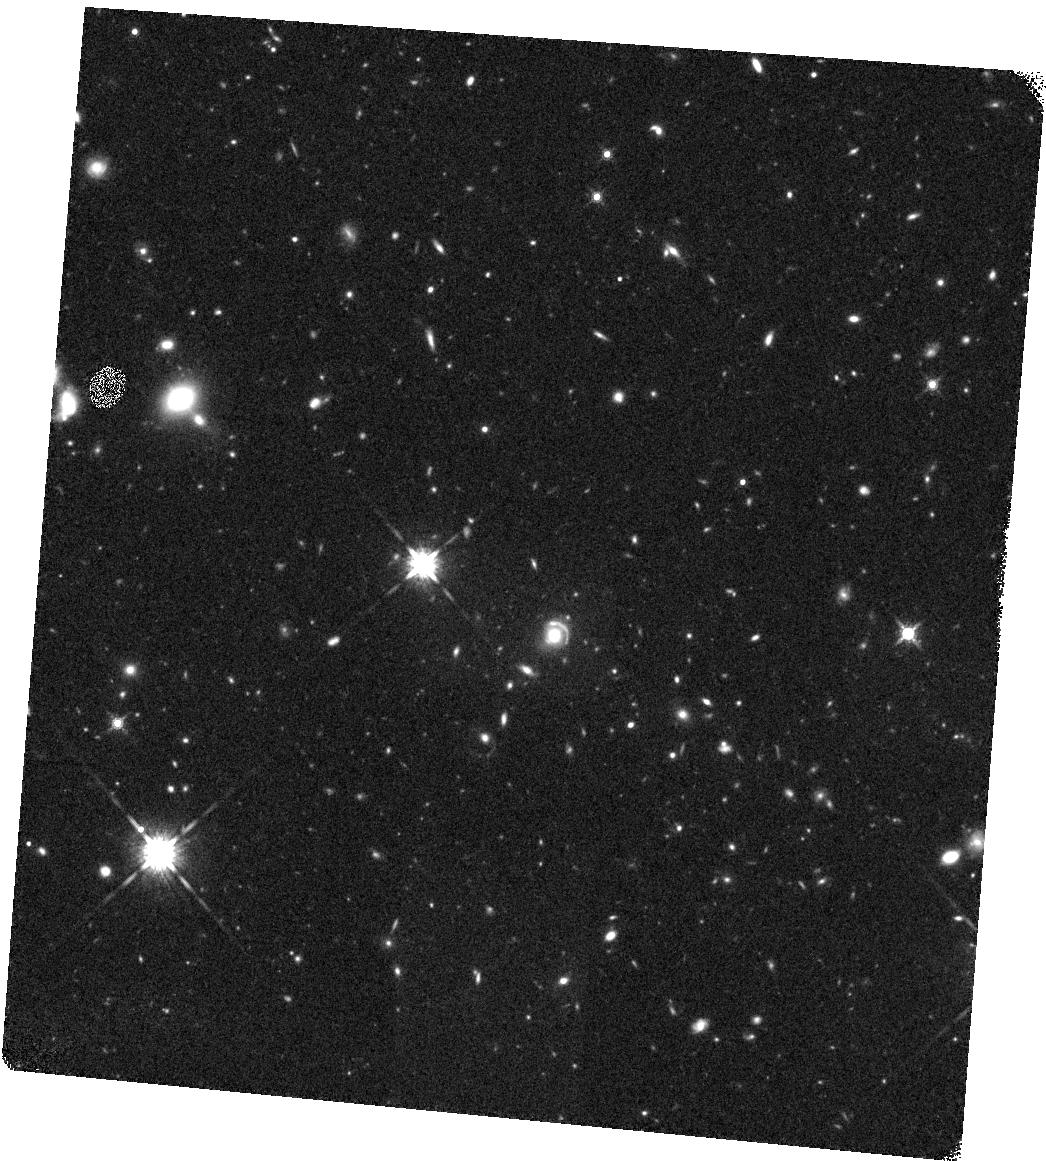
Target: FOR-J0332-3557
Instrument: WFC3/IR
Filter: F160W
Exposure: 23 min
Observation ID: hst_14093_01_wfc3_ir_f160w_icyu01

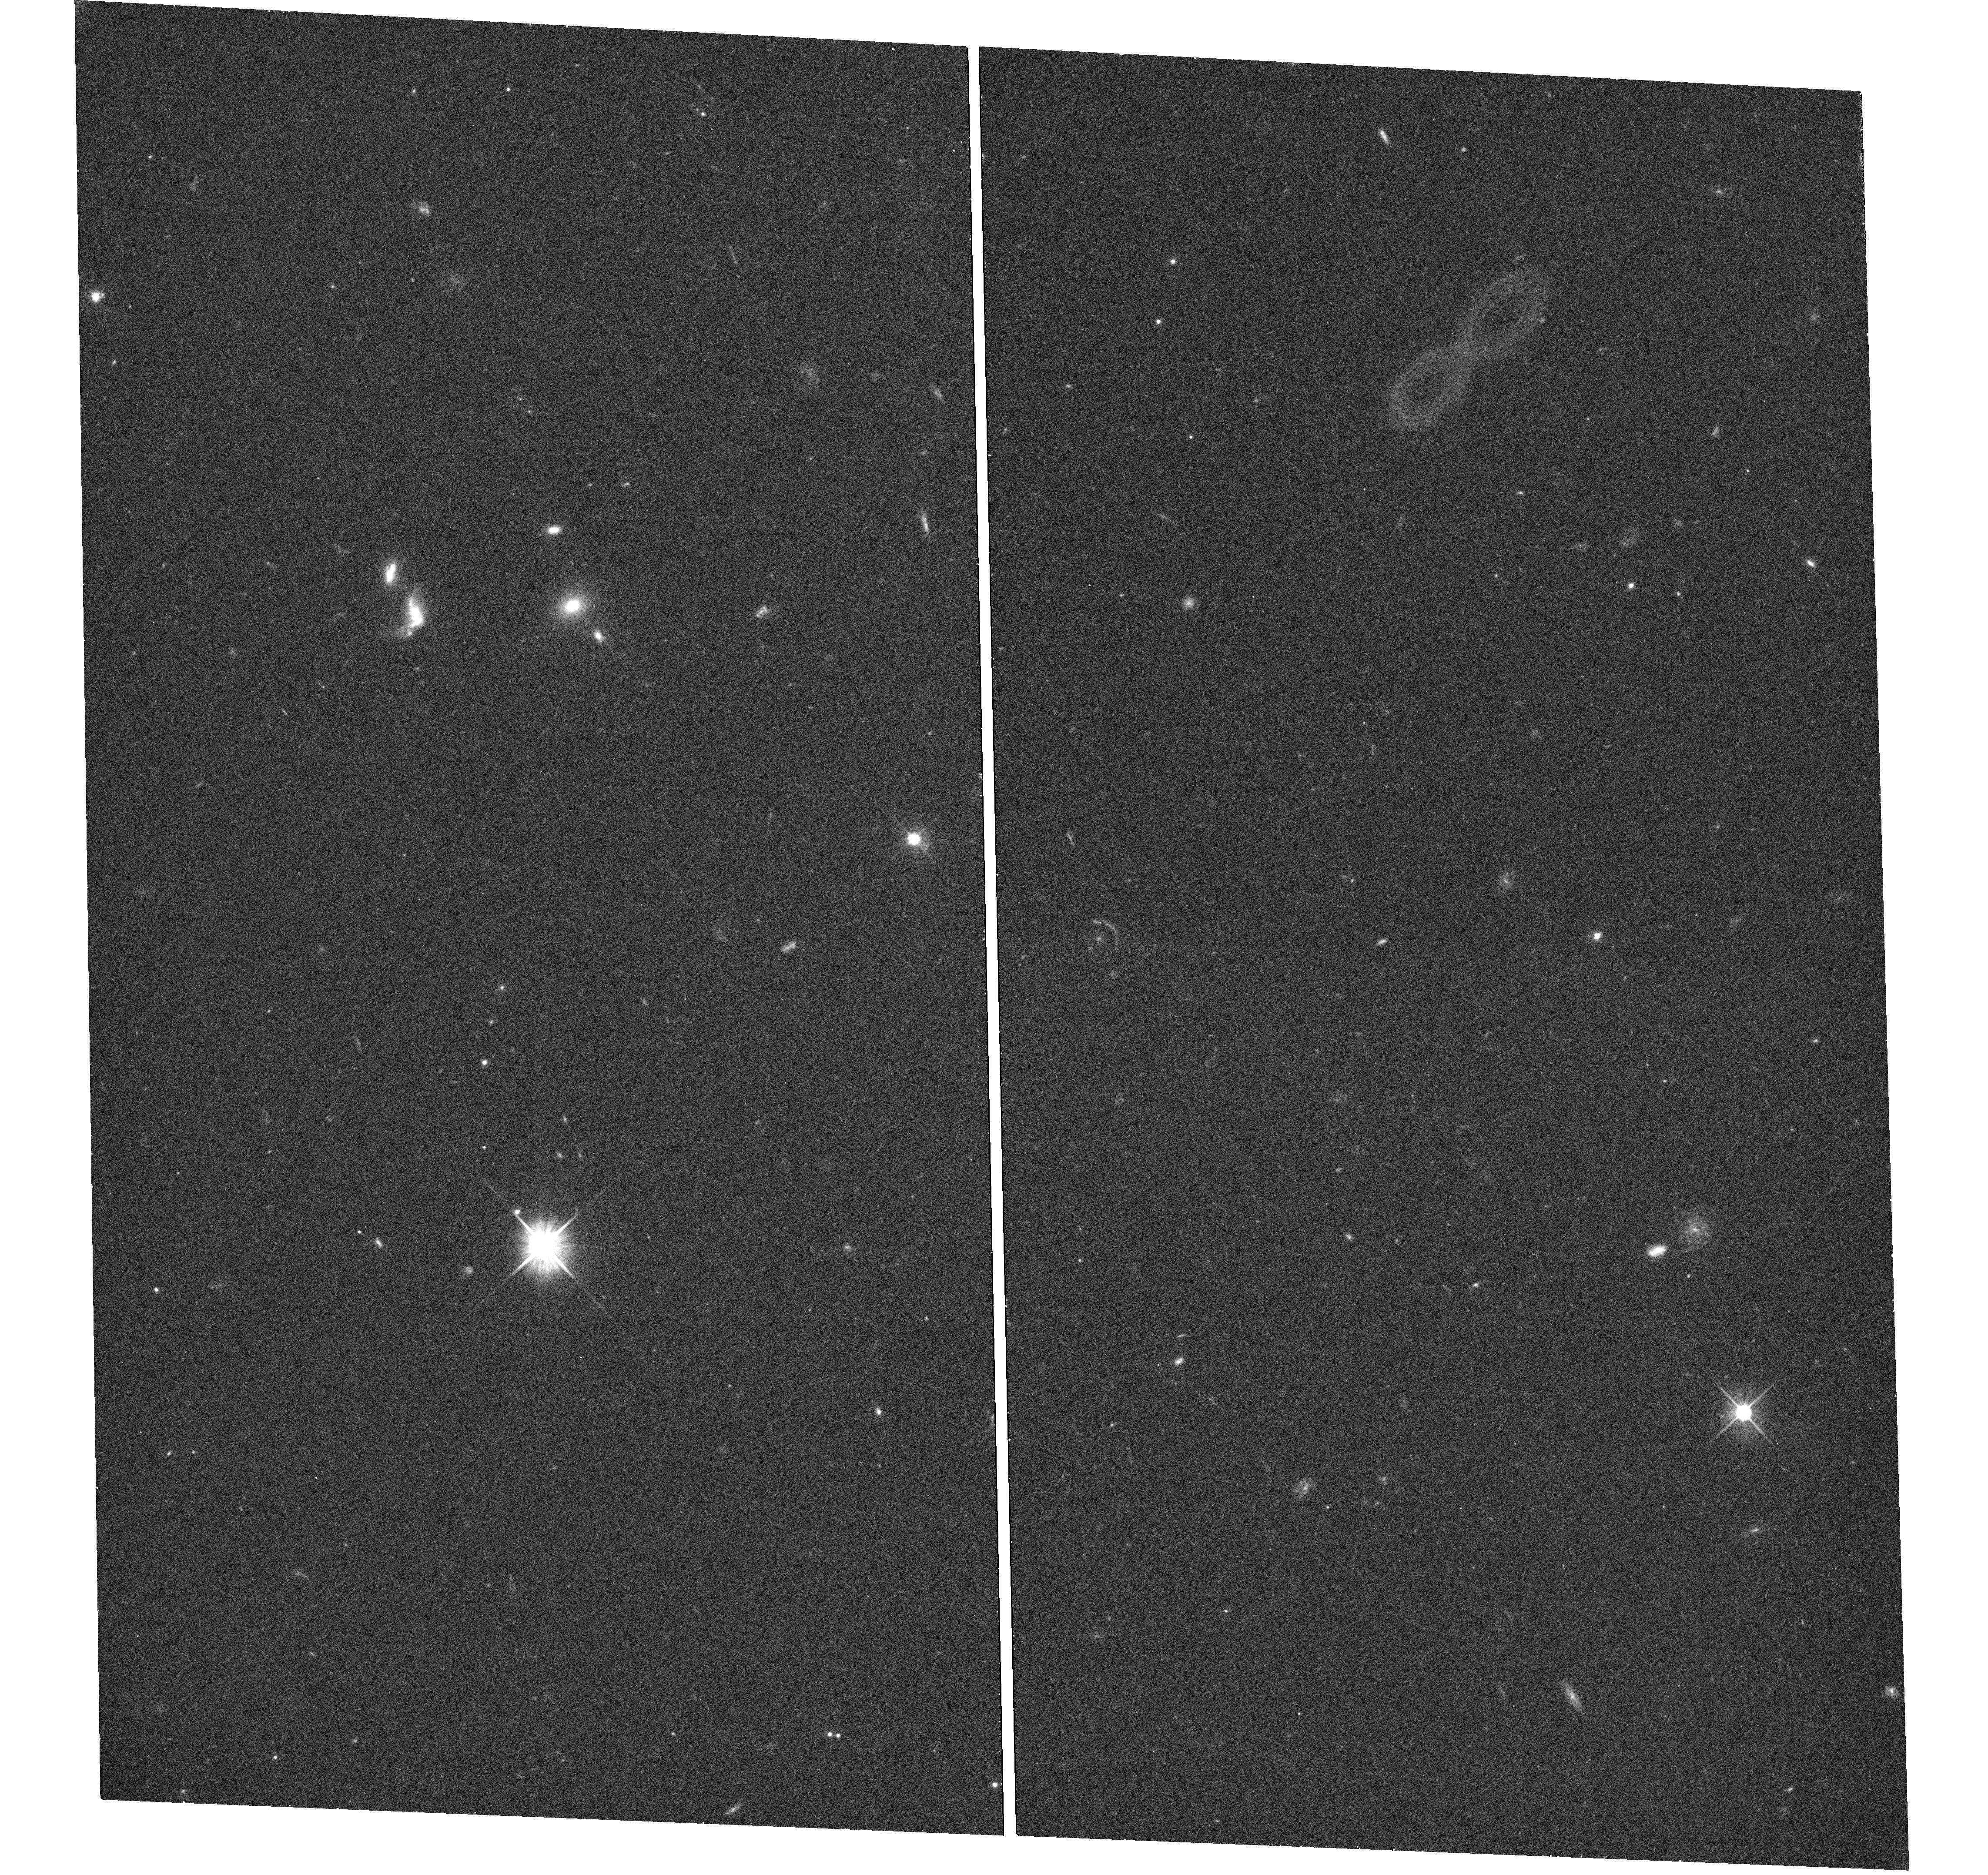
Target: FOR-J0332-3557
Instrument: WFC3/UVIS
Filter: F606W
Exposure: 18 min
Observation ID: hst_14093_02_wfc3_uvis_f606w_icyu02

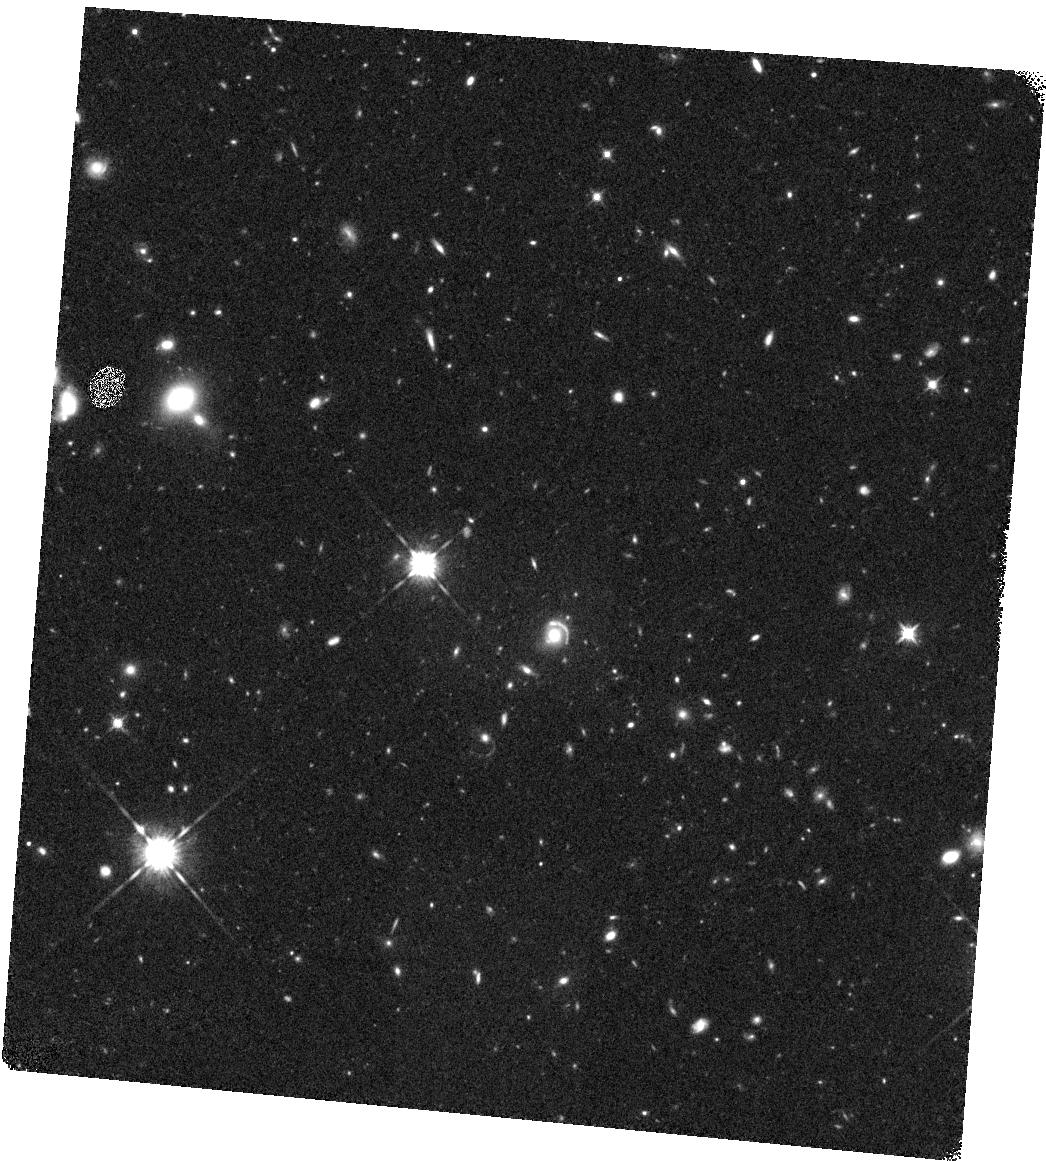
Target: FOR-J0332-3557
Instrument: WFC3/IR
Filter: F125W
Exposure: 20 min
Observation ID: hst_14093_01_wfc3_ir_f125w_icyu01

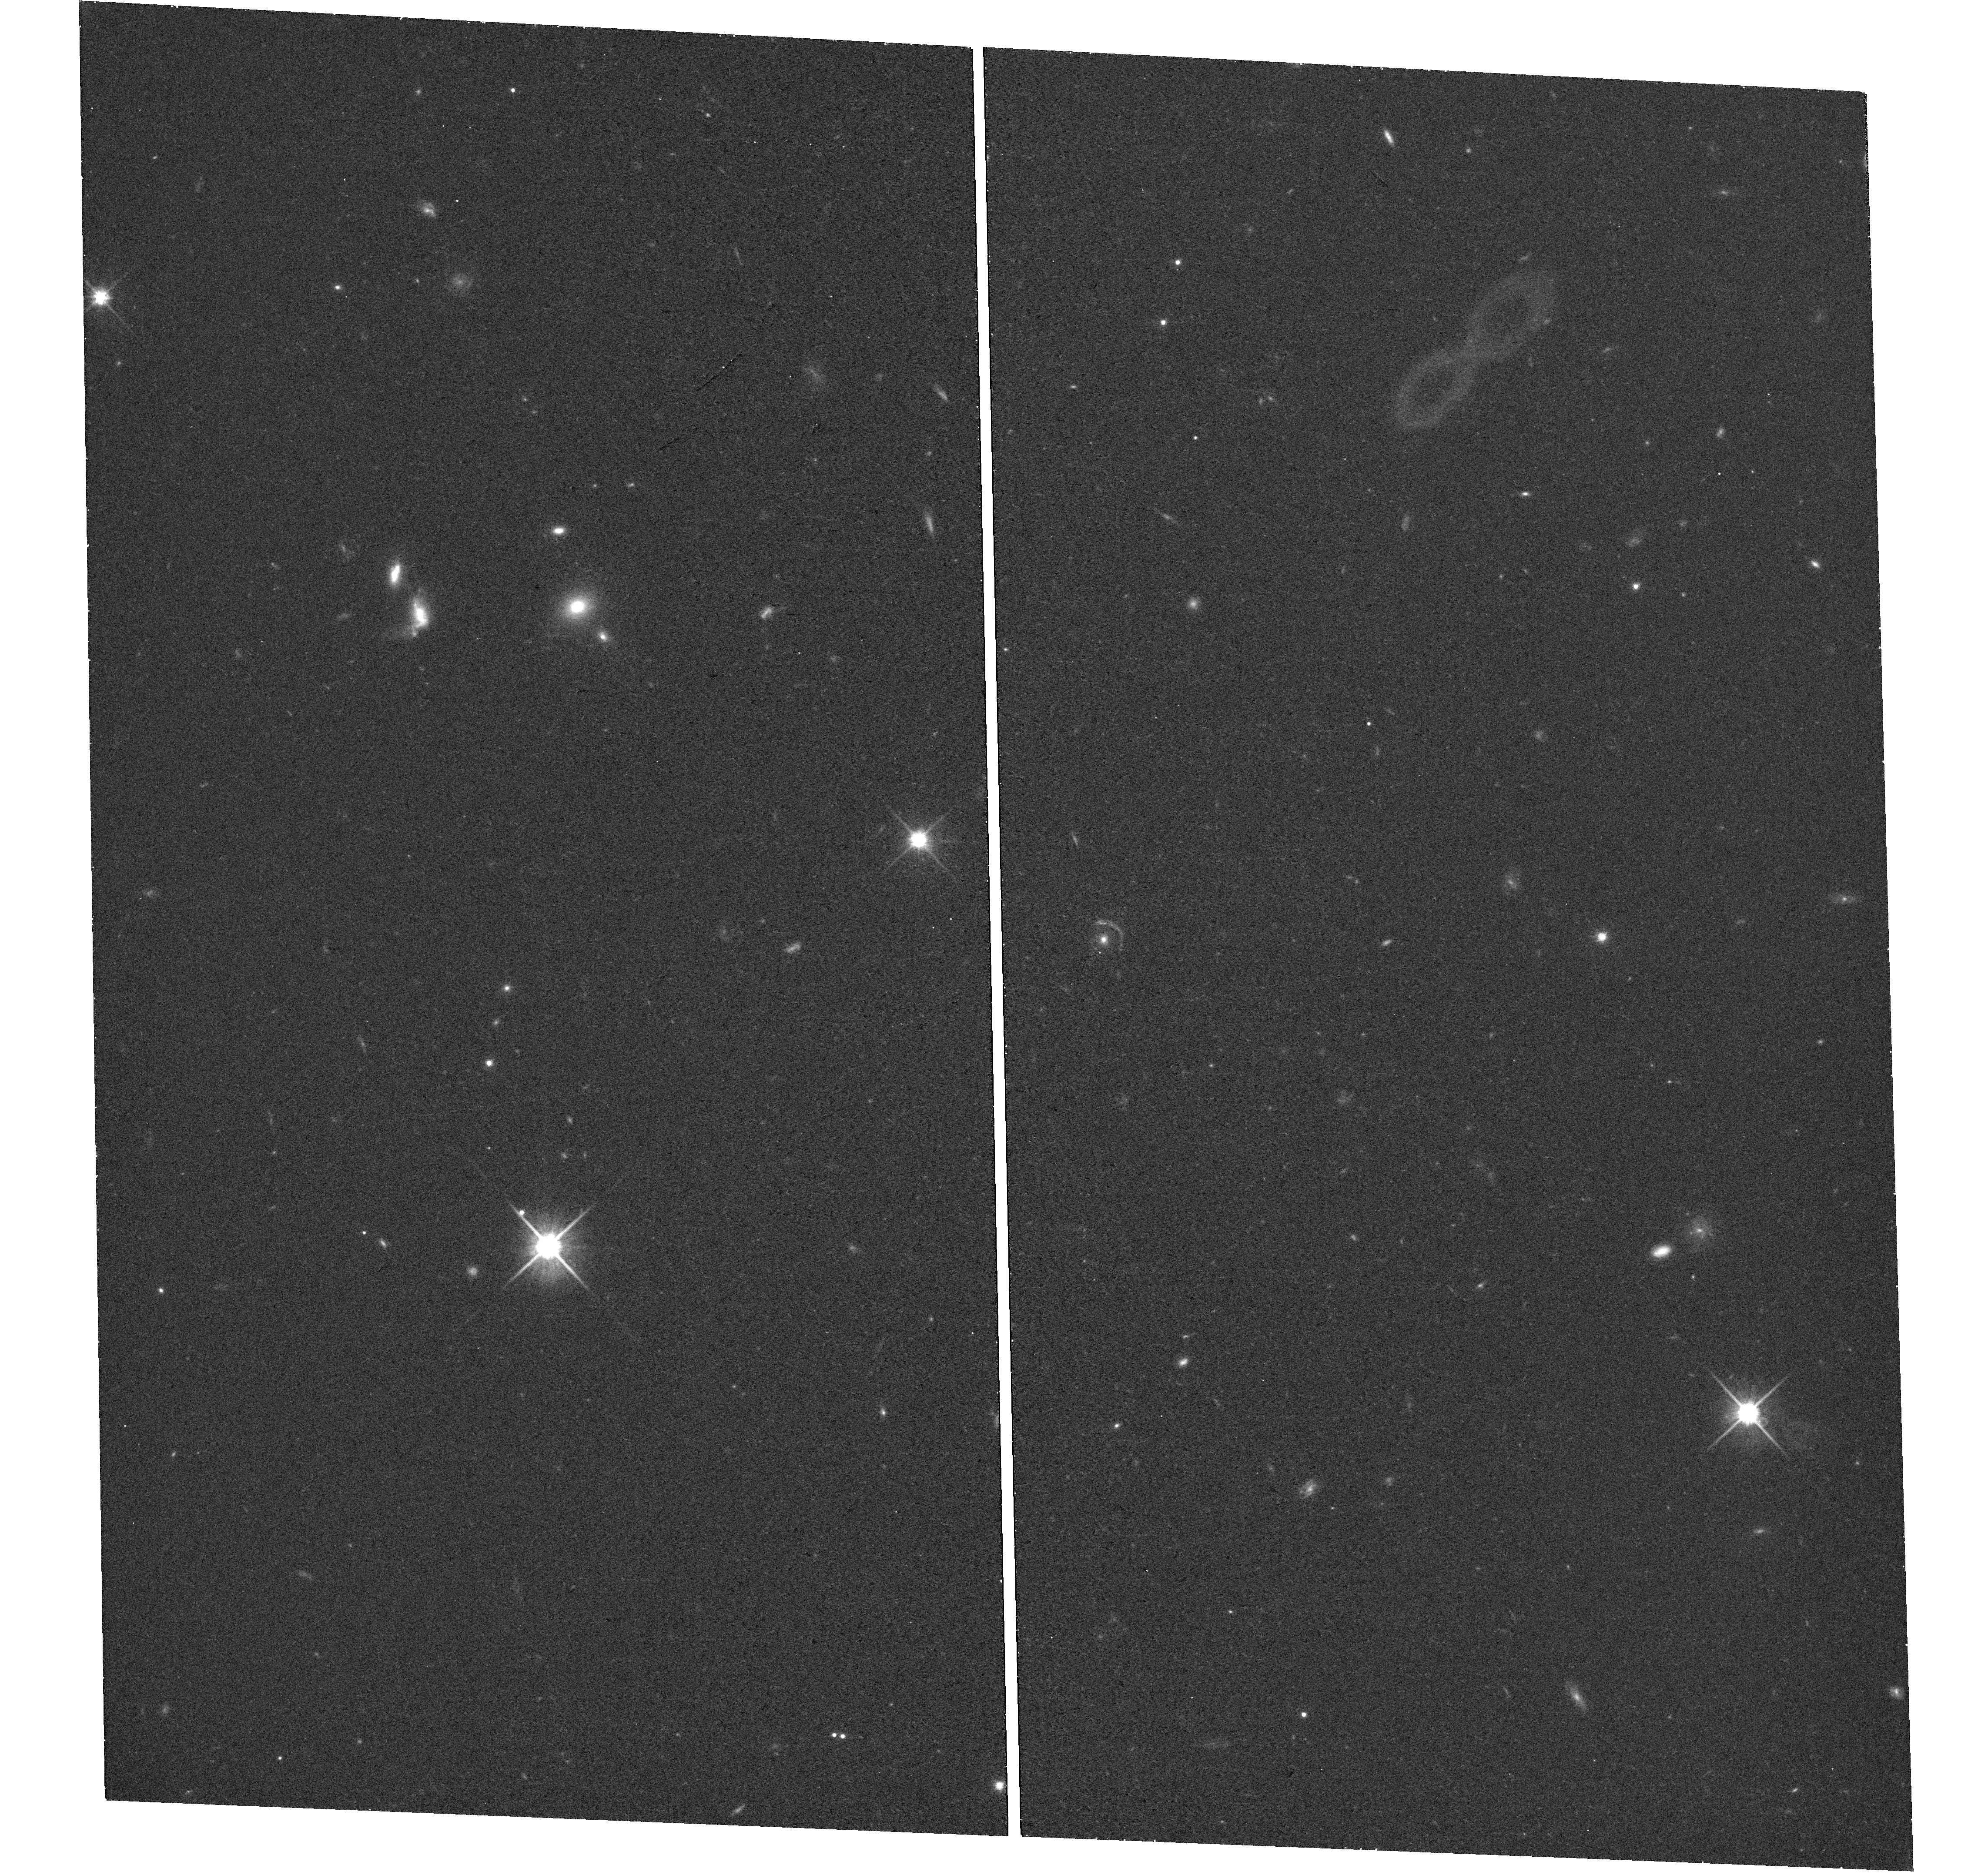
Target: FOR-J0332-3557
Instrument: WFC3/UVIS
Filter: F814W
Exposure: 20 min
Observation ID: hst_14093_02_wfc3_uvis_f814w_icyu02

Stellar Populations and Physical Conditions at ~100 pc Resolution in a Lensed Galaxy at z ~ 4 (PI: Berg, Danielle)

Large surveys of star-forming galaxies at high redshift (z > 1.5) have provided us with a broad understanding of how galaxies assemble and evolve, but the spatial and spectral limitations inherent in observing faint, distant objects mean that many of the physical processes regulating this dynamic evolution are poorly constrained. Much of our most detailed knowledge of the physical conditions in distant galaxies comes from careful studies of gravitationally lensed sources, few of which are at z>3.5. FOR J0332-3557 is a gravitationally lensed galaxy at z ~ 4 for which we and other groups have obtained a total of 37.3 hours of VLT spectroscopy. The rest-frame UV spectrum is notable for its unusual combination of both strong emission lines in the rest-frame UV and strong Lya and interstellar absorption, and for the unusual spatial variation seen in the nebular emission lines, which are less extended than the underlying stellar continuum. We propose high spatial resolution imaging of FOR J0332-3557 with four broadband filters on WFC3, taking advantage of both the HST resolution and the lensing magnification to study star formation and extinction on ~100 pc scales. Because the interpretation of our unusual rest-frame UV and optical spectra requires an accurate reddening estimate, combining these observations with ground-based spectroscopy will give the most complete picture to date of chemical evolution in a distant galaxy.